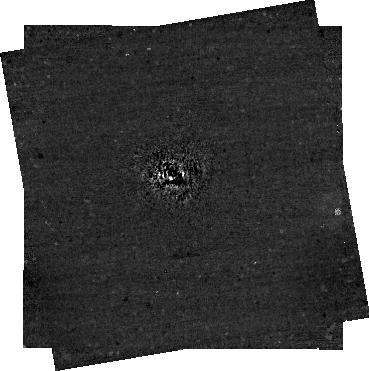
Target: AF_Lep
Instrument: NIRCAM/CORON
Filter: F444W+MASKRND
Exposure: 30 min
Observation ID: jw04558-c1006_t001_nircam_f444w-maskrnd-sub320a335r

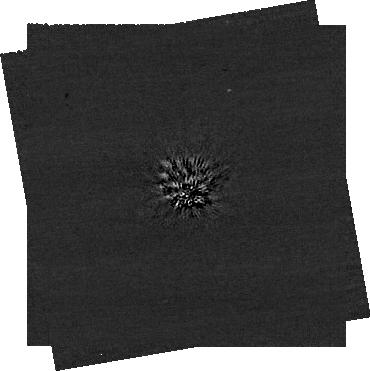
Target: AF_Lep
Instrument: NIRCAM/CORON
Filter: F200W+MASKRND
Exposure: 60 min
Observation ID: jw04558-c1008_t001_nircam_f200w-maskrnd-sub320a335r

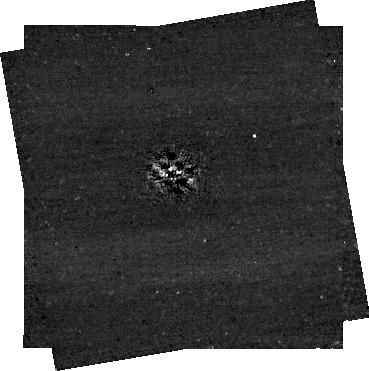
Target: AF_Lep
Instrument: NIRCAM/CORON
Filter: F356W+MASKRND
Exposure: 30 min
Observation ID: jw04558-c1008_t001_nircam_f356w-maskrnd-sub320a335r

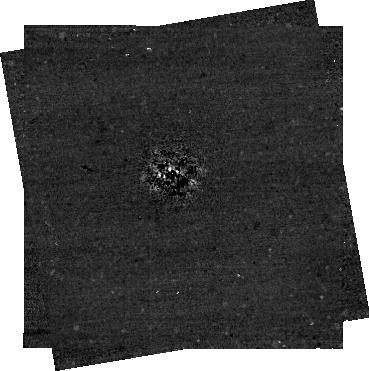
Target: AF_Lep
Instrument: NIRCAM/CORON
Filter: F444W+MASKRND
Exposure: 30 min
Observation ID: jw04558-c1008_t001_nircam_f444w-maskrnd-sub320a335r

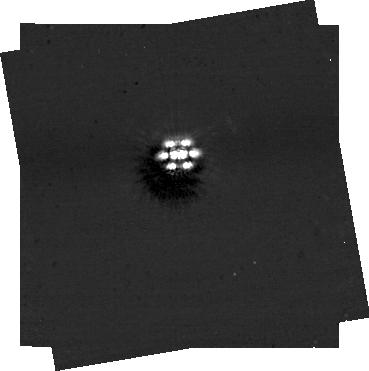
Target: AF_Lep
Instrument: NIRCAM/CORON
Filter: F444W+MASKRND
Exposure: 30 min
Observation ID: jw04558-c1007_t001_nircam_f444w-maskrnd-sub320a335r

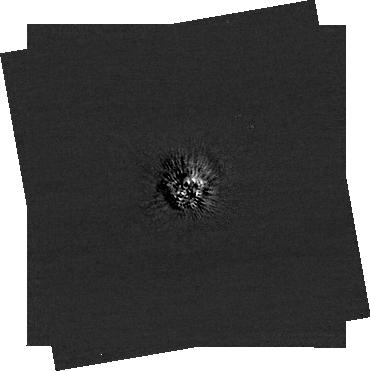
Target: AF_Lep
Instrument: NIRCAM/CORON
Filter: F200W+MASKRND
Exposure: 60 min
Observation ID: jw04558-c1006_t001_nircam_f200w-maskrnd-sub320a335r

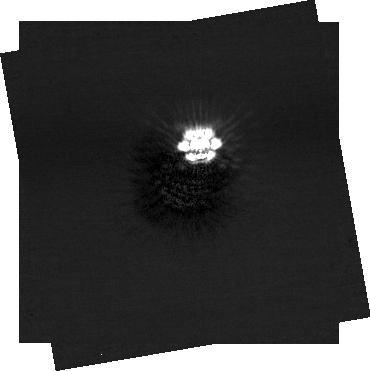
Target: AF_Lep
Instrument: NIRCAM/CORON
Filter: F200W+MASKRND
Exposure: 60 min
Observation ID: jw04558-c1007_t001_nircam_f200w-maskrnd-sub320a335r

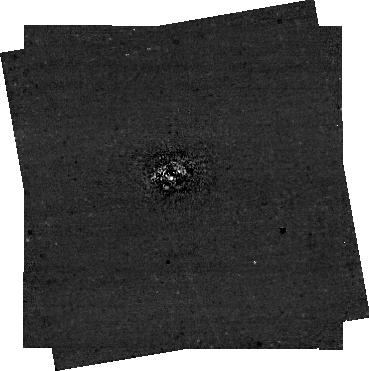
Target: AF_Lep
Instrument: NIRCAM/CORON
Filter: F356W+MASKRND
Exposure: 30 min
Observation ID: jw04558-c1006_t001_nircam_f356w-maskrnd-sub320a335r

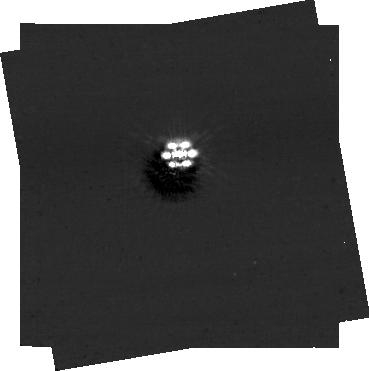
Target: AF_Lep
Instrument: NIRCAM/CORON
Filter: F356W+MASKRND
Exposure: 30 min
Observation ID: jw04558-c1007_t001_nircam_f356w-maskrnd-sub320a335r

Establishing the Formation of AF Lep b with NIRCam: The Lowest-Mass Imaged Exoplanet with a Dynamical Mass (PI: Franson, Kyle)

AF Lep b is a recently discovered young (24 Myr) giant planet with a dynamical mass of 3 Jupiter masses and semi-major axis of 8 au. Among about two-dozen imaged planets, AF Lep b is the lowest mass planet with a dynamical mass measurement and the closest analog to Jupiter. There are early signs that the dynamical mass is discrepant with predictions from evolutionary models, which may be caused by delayed formation in a disk and would make the planet younger than its host star. Confirming this discrepancy requires an accurate bolometric luminosity from photometry at thermal wavelengths (3-5 micron). Here we propose JWST/NIRCam imaging during a narrow window of observability in Cycle 2 to empirically constrain the key molecular absorbers (e.g., CH4, CO) and overall shape of AF Lep b’s 3-5 micron emission. This will establish the bolometric luminosity of this planet and determine whether its metallicity and C/O ratios are enhanced relative to the host star. By precisely constraining its bolometric luminosity, this program will determine if there is robust evidence of a delayed formation for AF Lep b – the first such measurement for any exoplanet. Orbit fits of AF Lep b indicate that by Cycle 3, there is a high likelihood that the planet will have moved too close to its host star to be successfully recovered. Director’s Discretionary Time is therefore required for this program to successfully observe this system within a narrow upcoming visibility window. This may be our only opportunity to obtain JWST imaging of this exciting planet during the JWST mission lifetime.